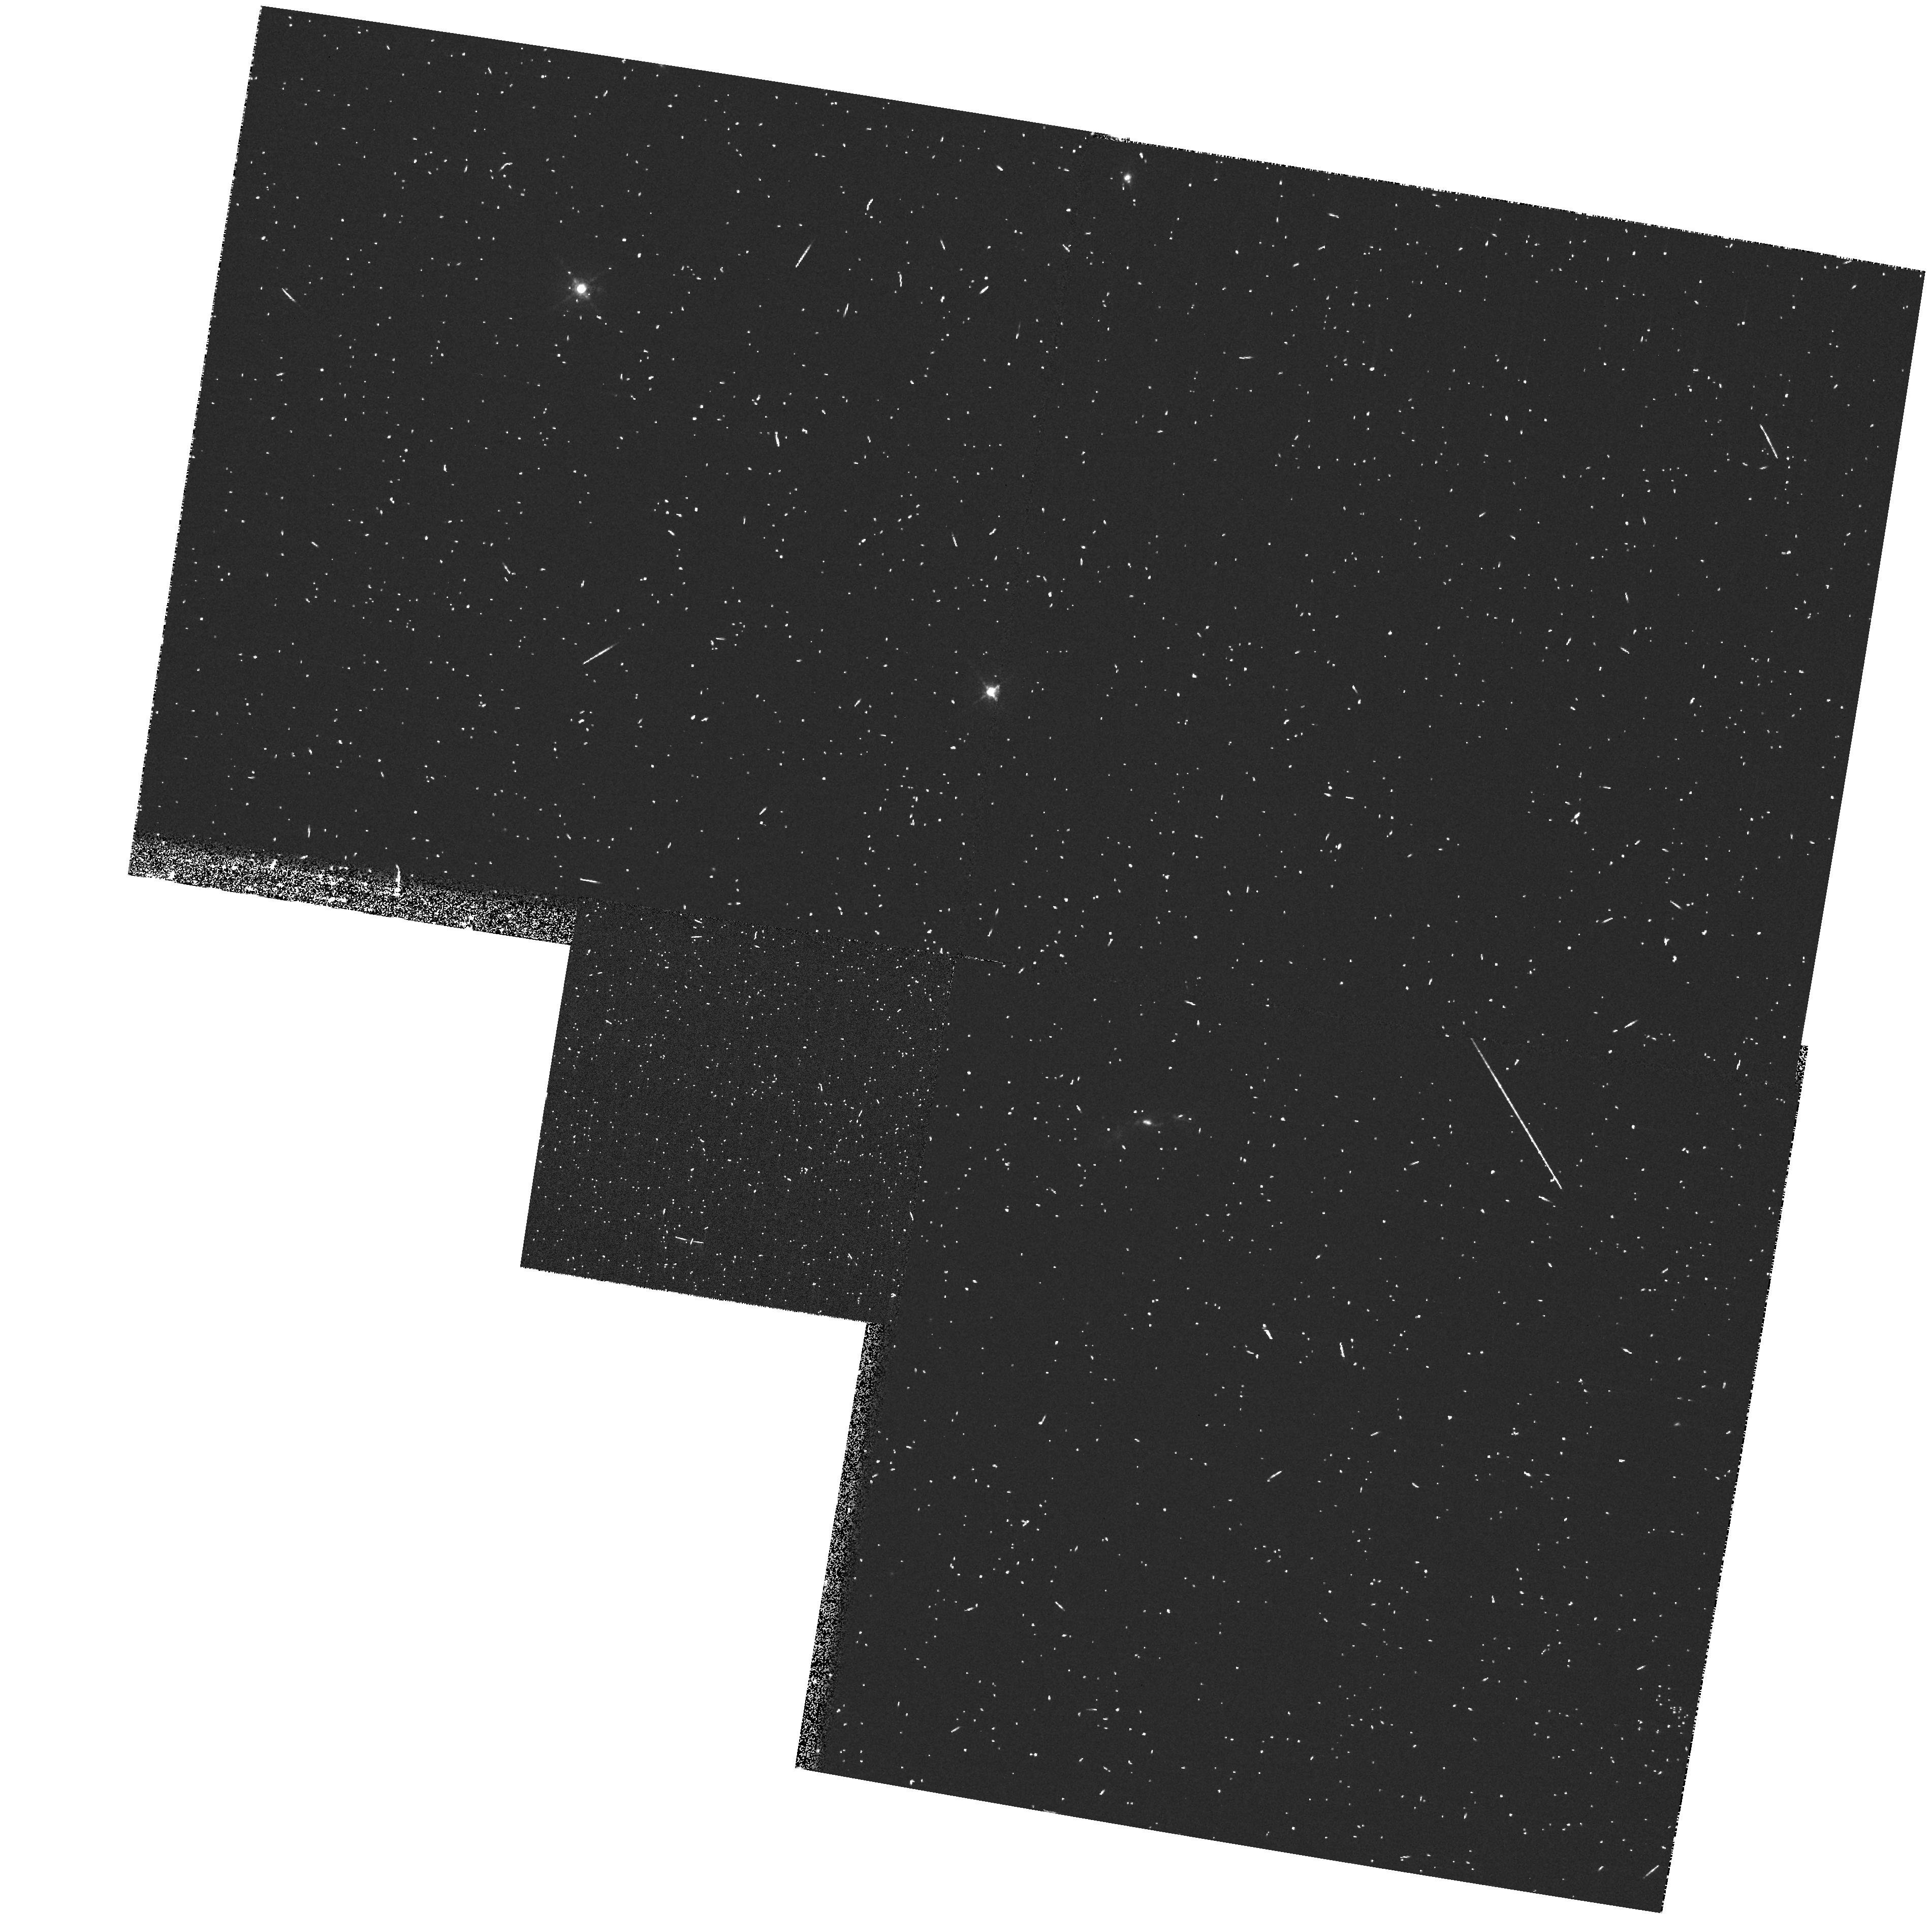
Target: 3C171. Instrument: WFPC2/PC. Filter: FR680P15. Exposure: 8 min. Observation ID: u454010ar

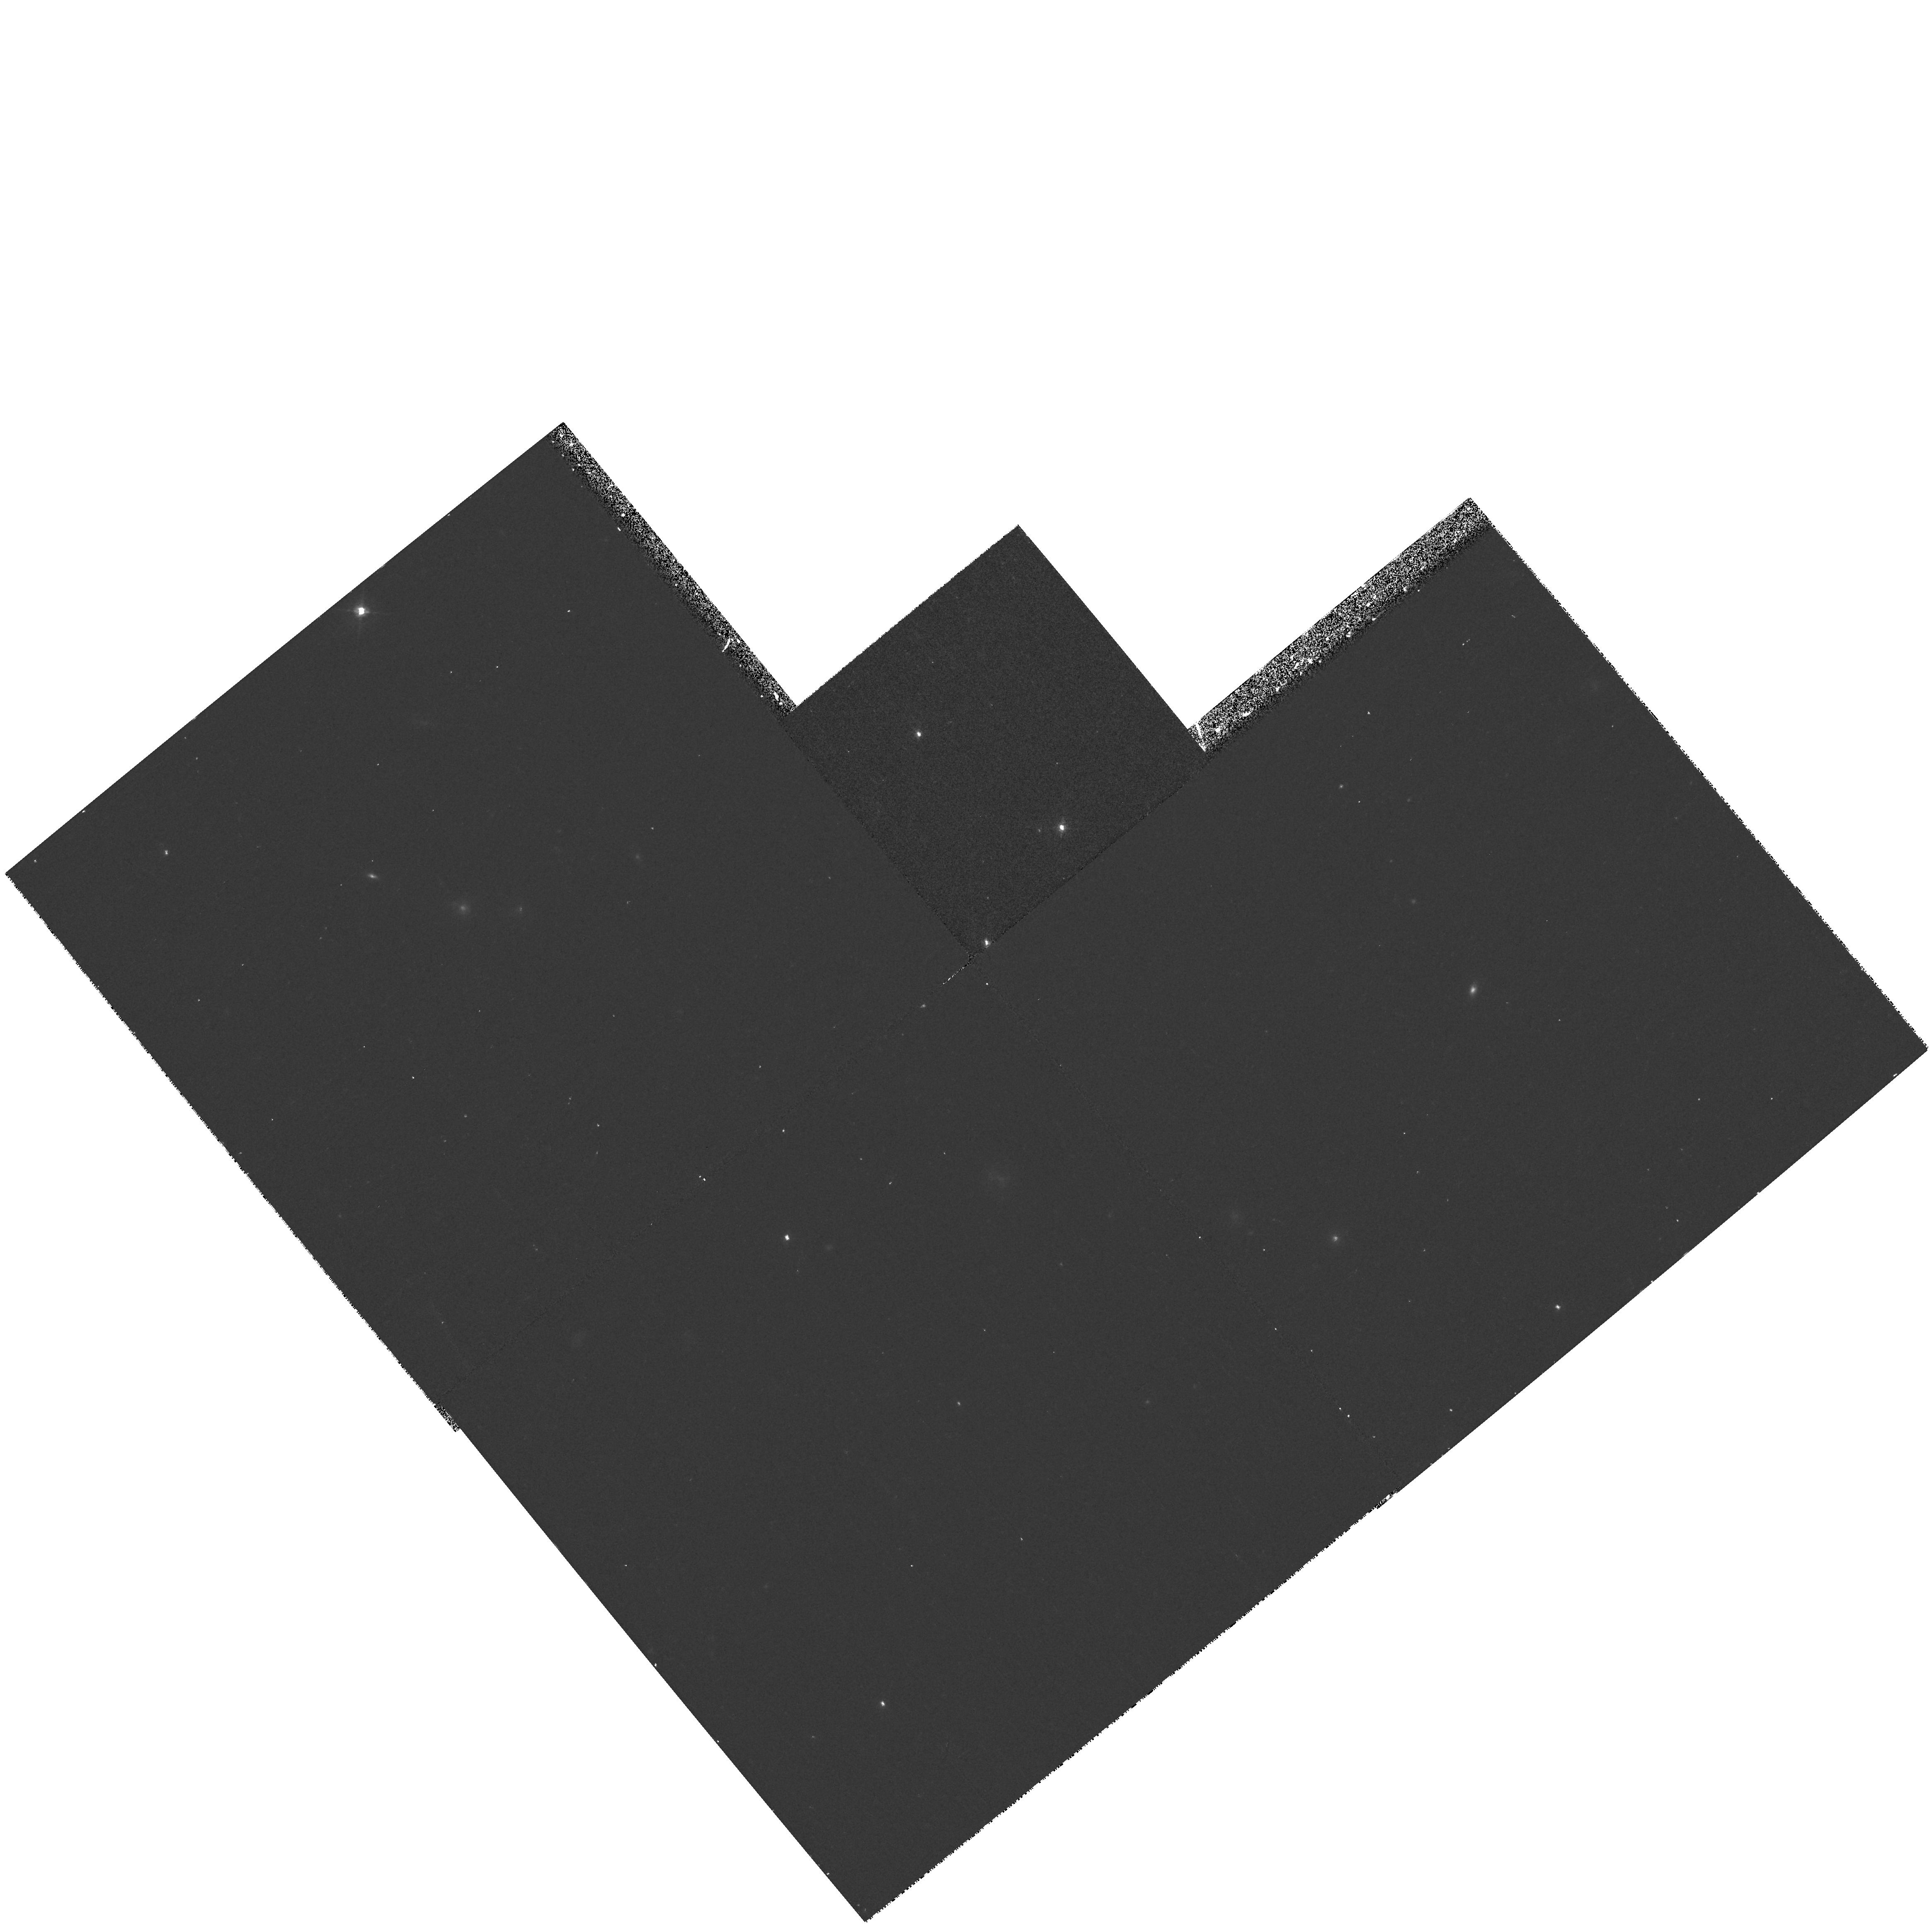
Target: PKS2250-41. Instrument: WFPC2/PC. Filter: F547M. Exposure: 17 min. Observation ID: hst_6657_02_wfpc2_pc_f547m_u45402

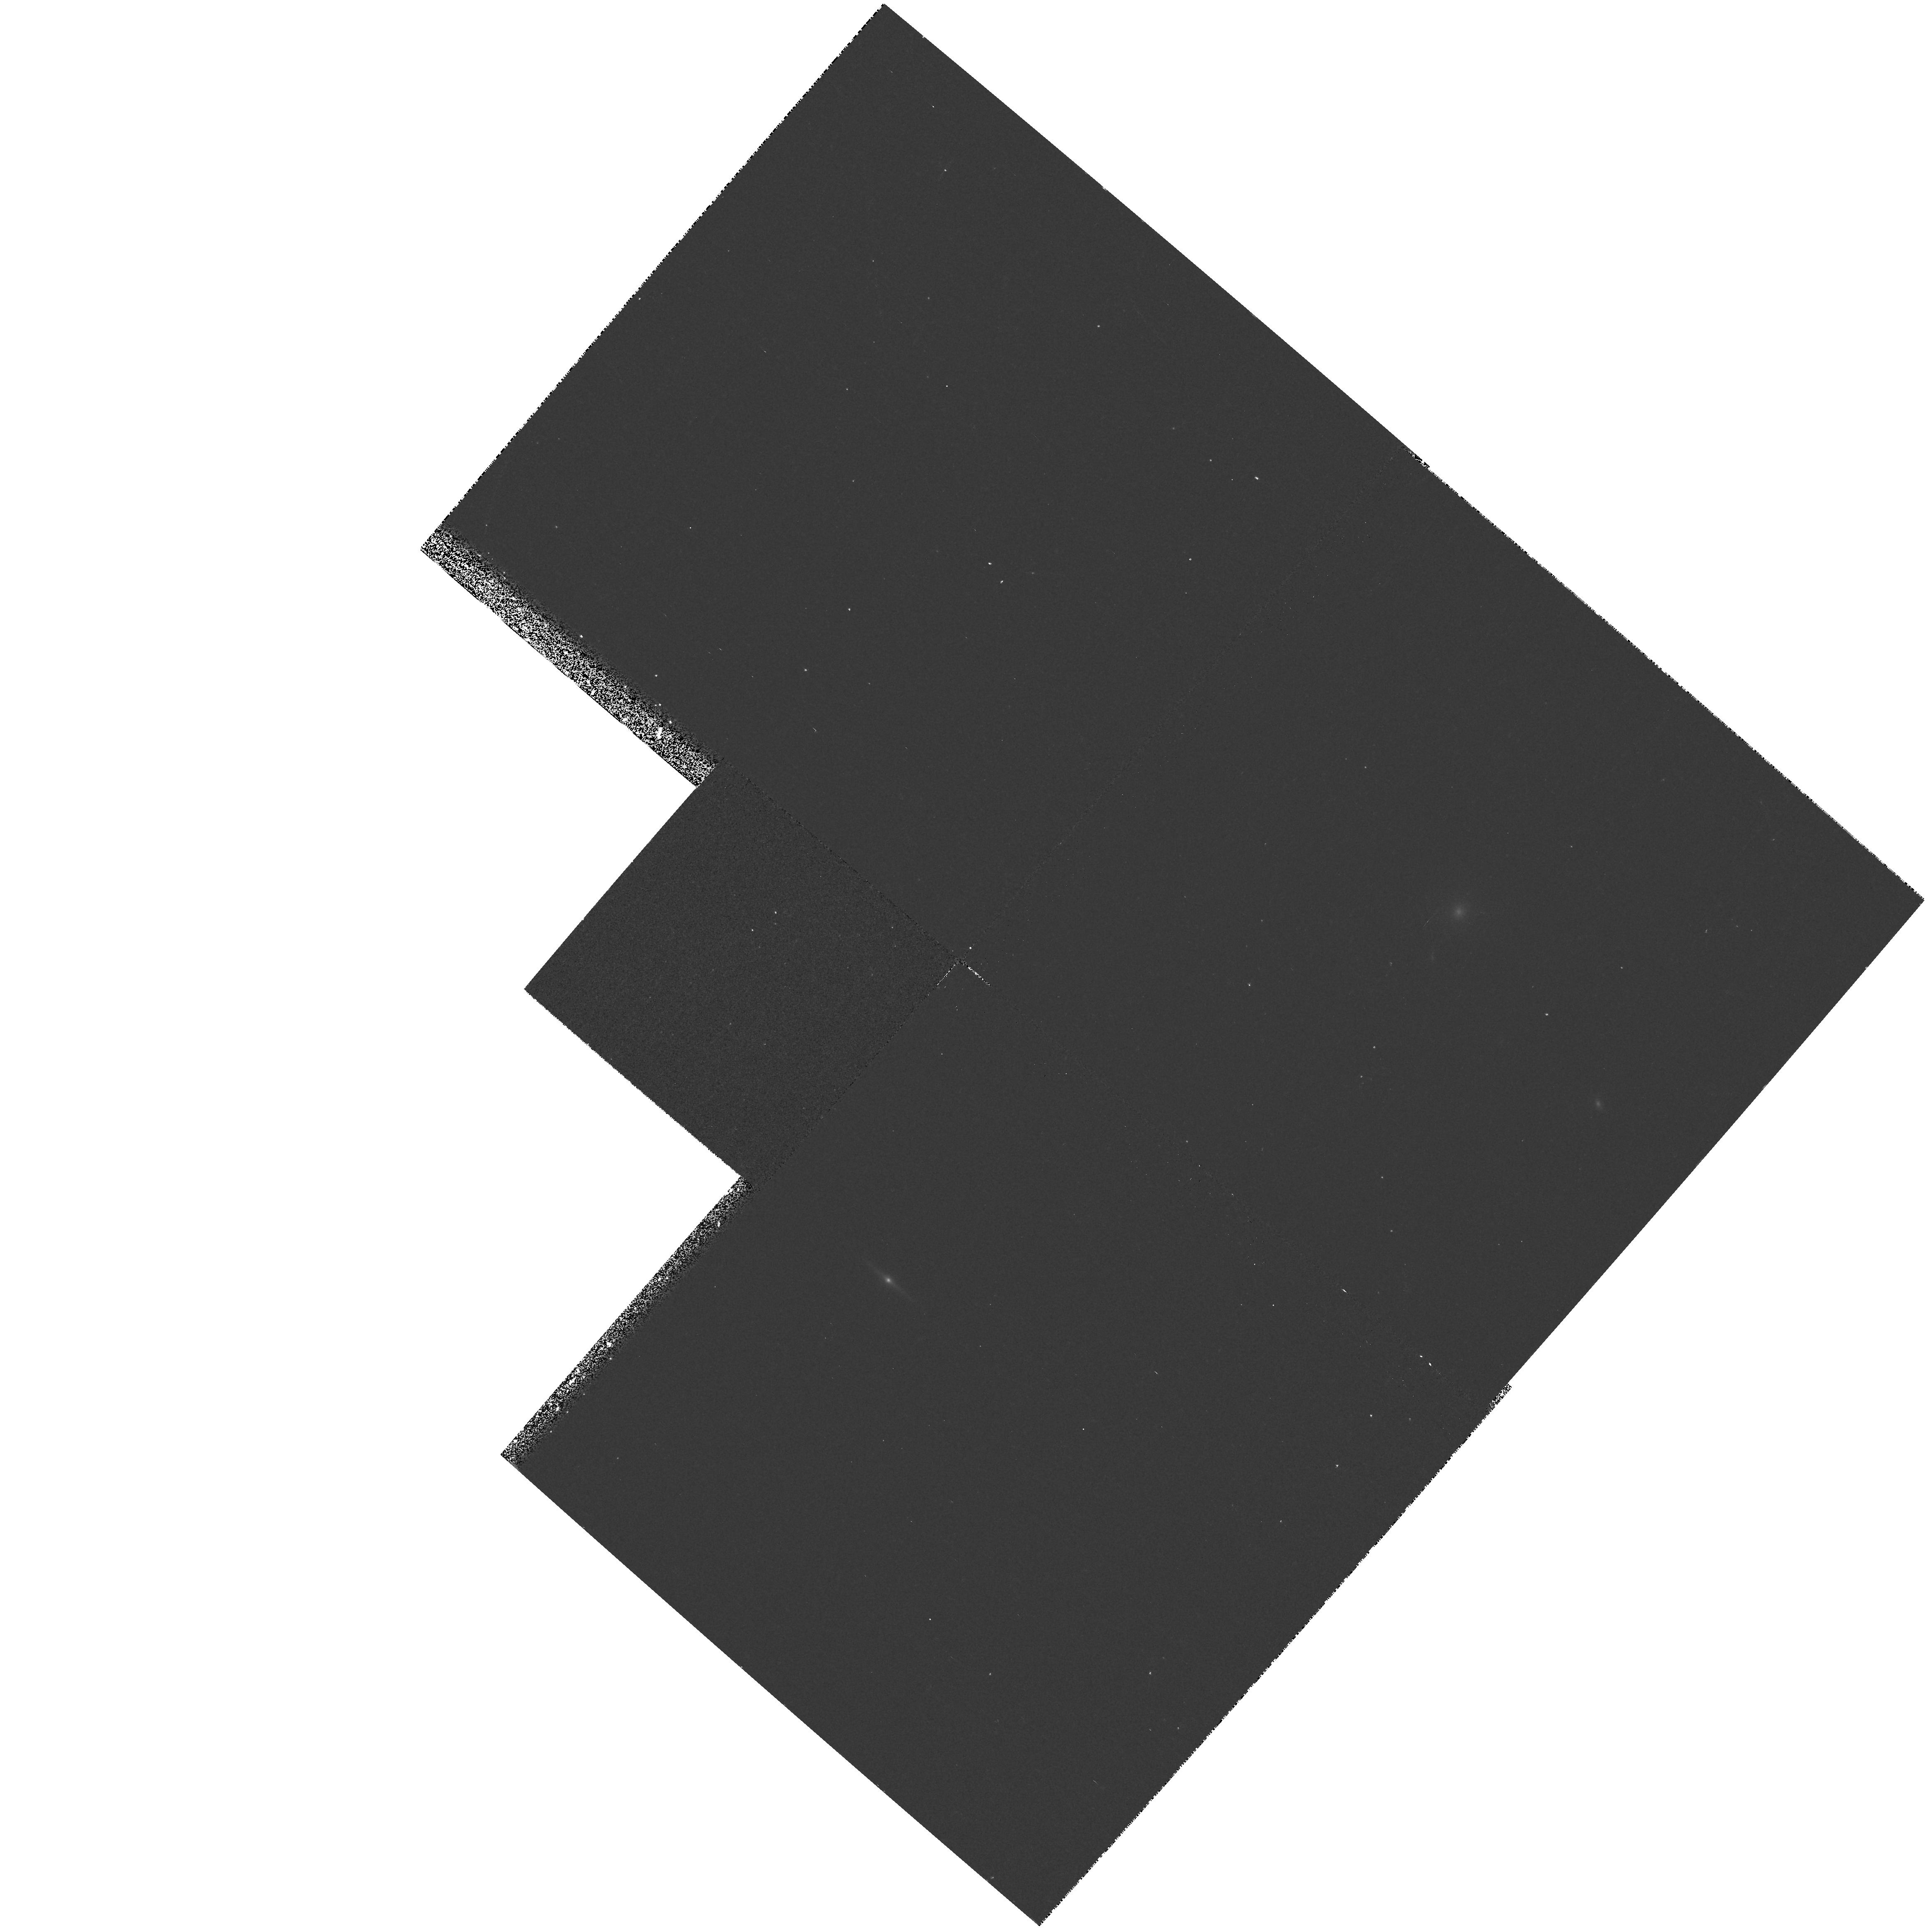
Target: 3C277.3. Instrument: WFPC2/PC. Filter: F467M. Exposure: 17 min. Observation ID: hst_6657_03_wfpc2_pc_f467m_u45403

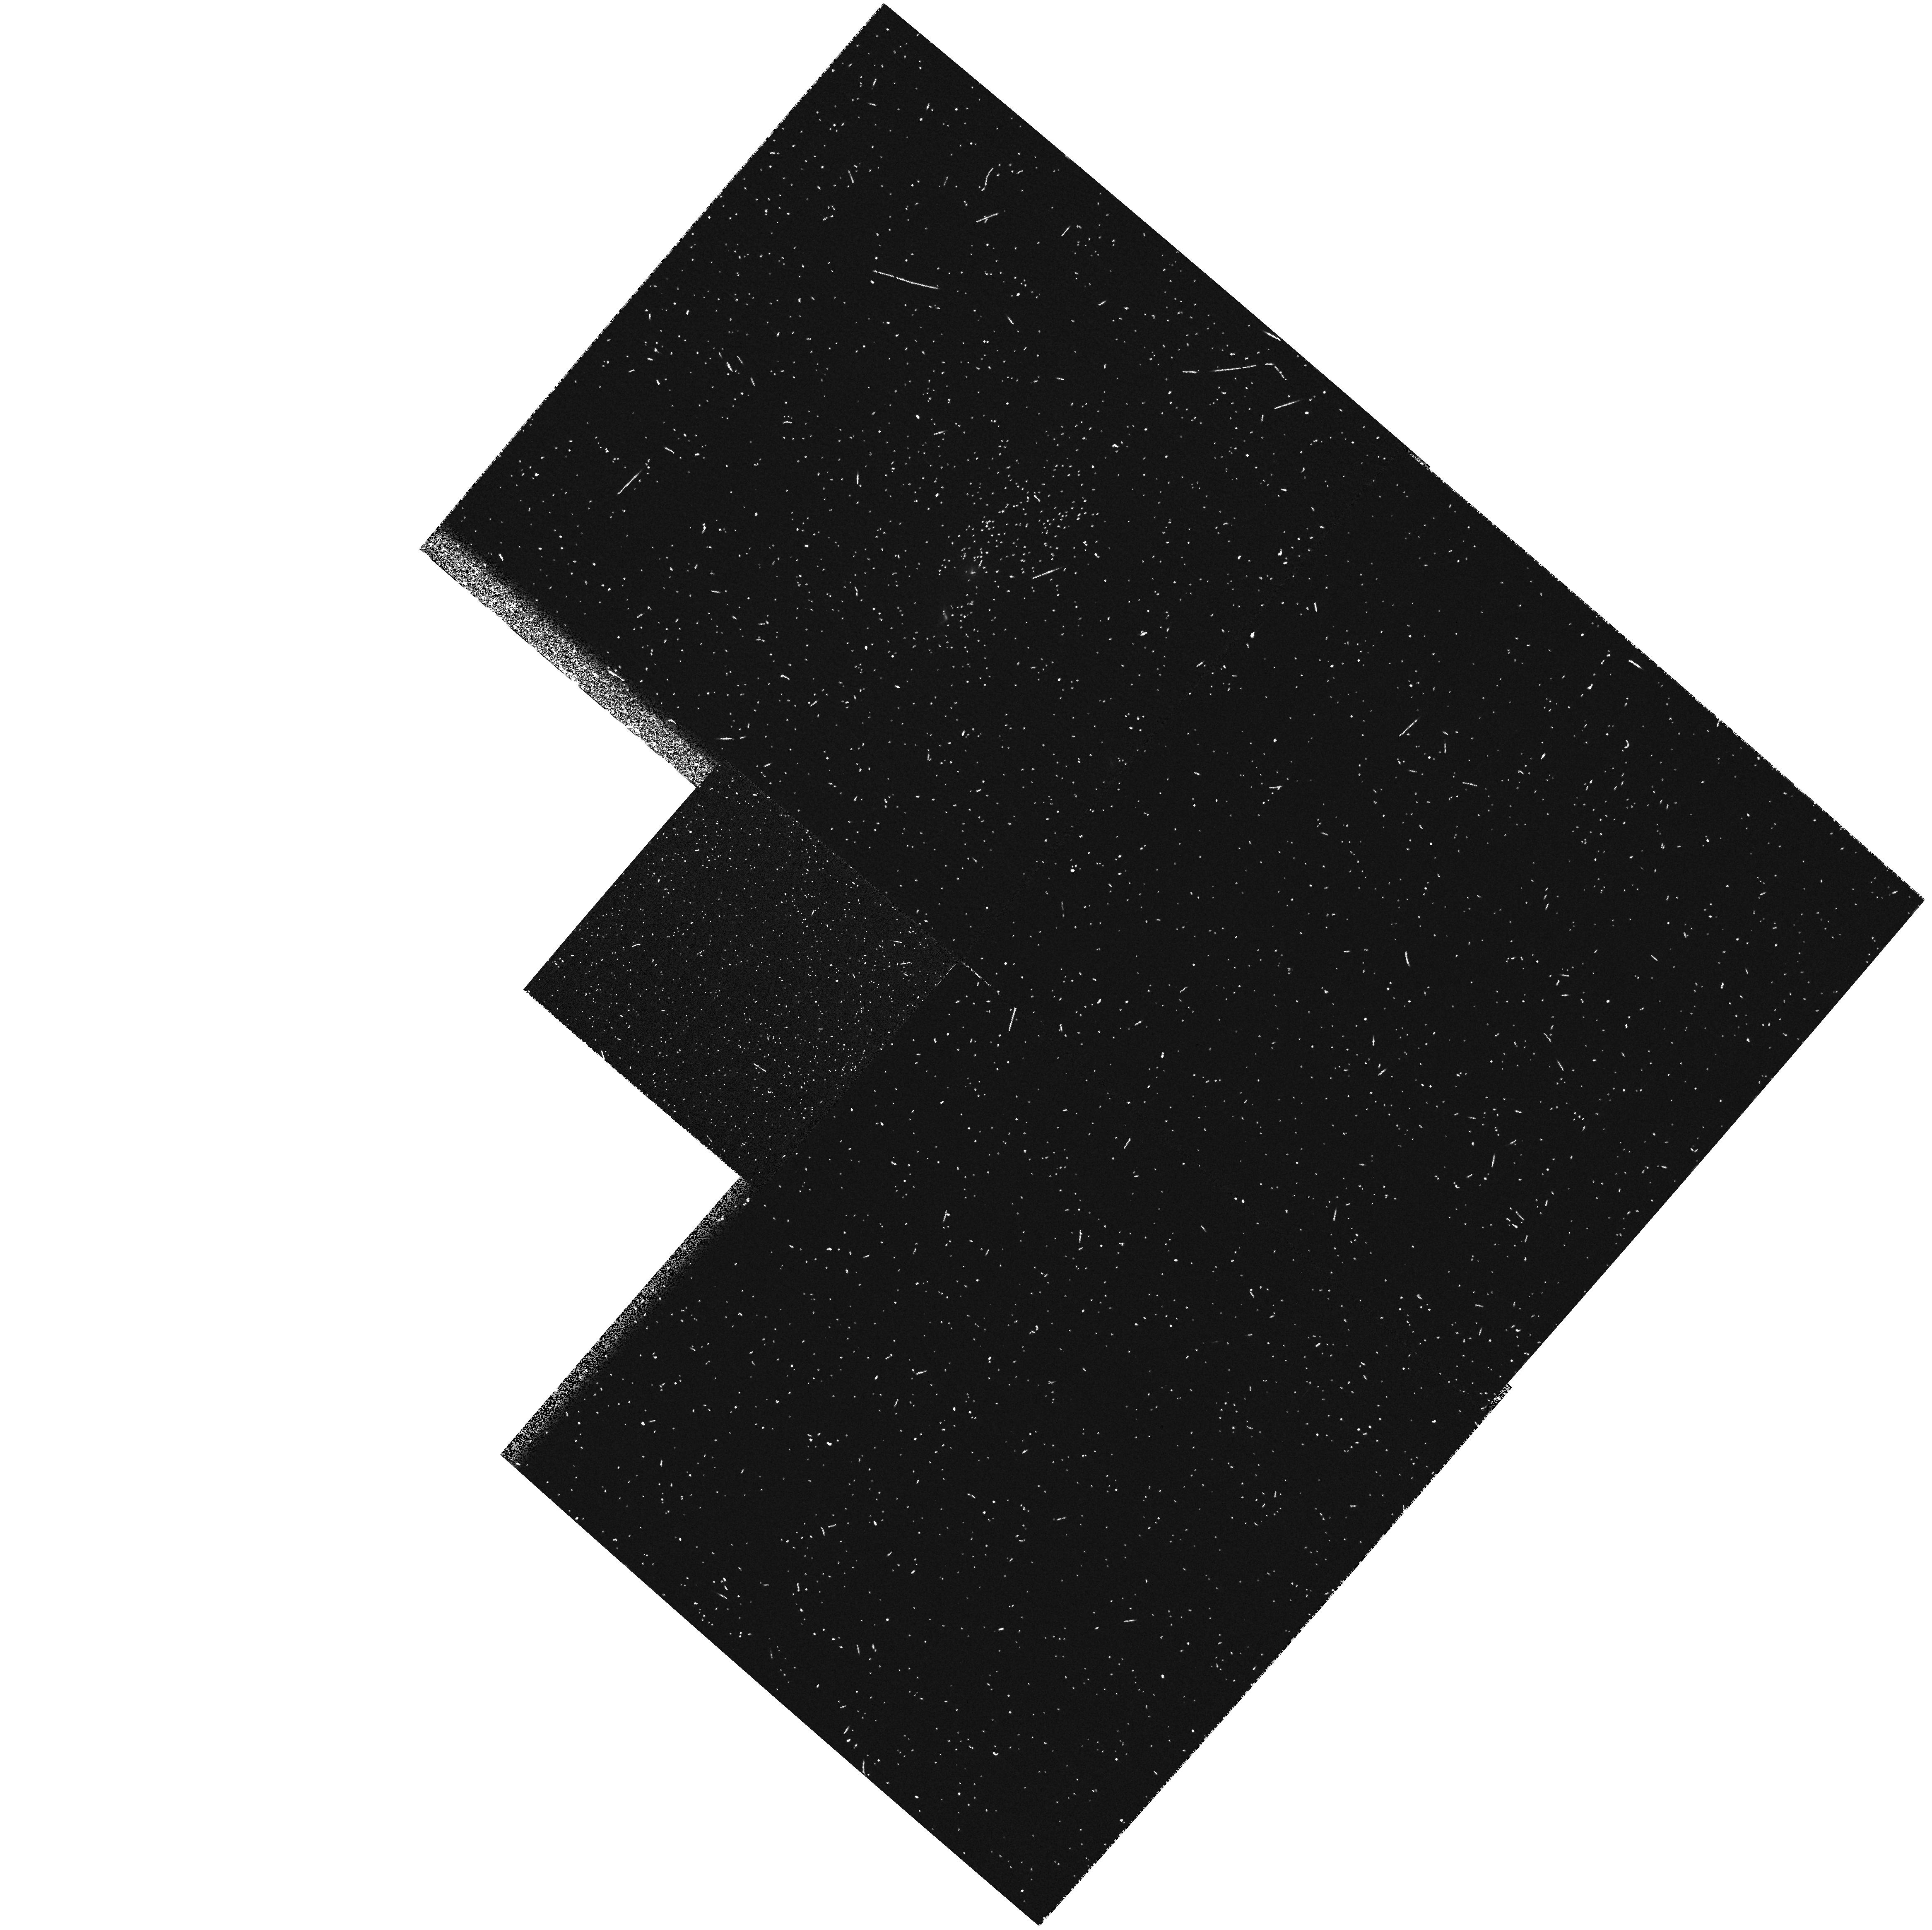
Target: 3C277.3. Instrument: WFPC2/PC. Filter: FR533N. Exposure: 8 min. Observation ID: u4540305m

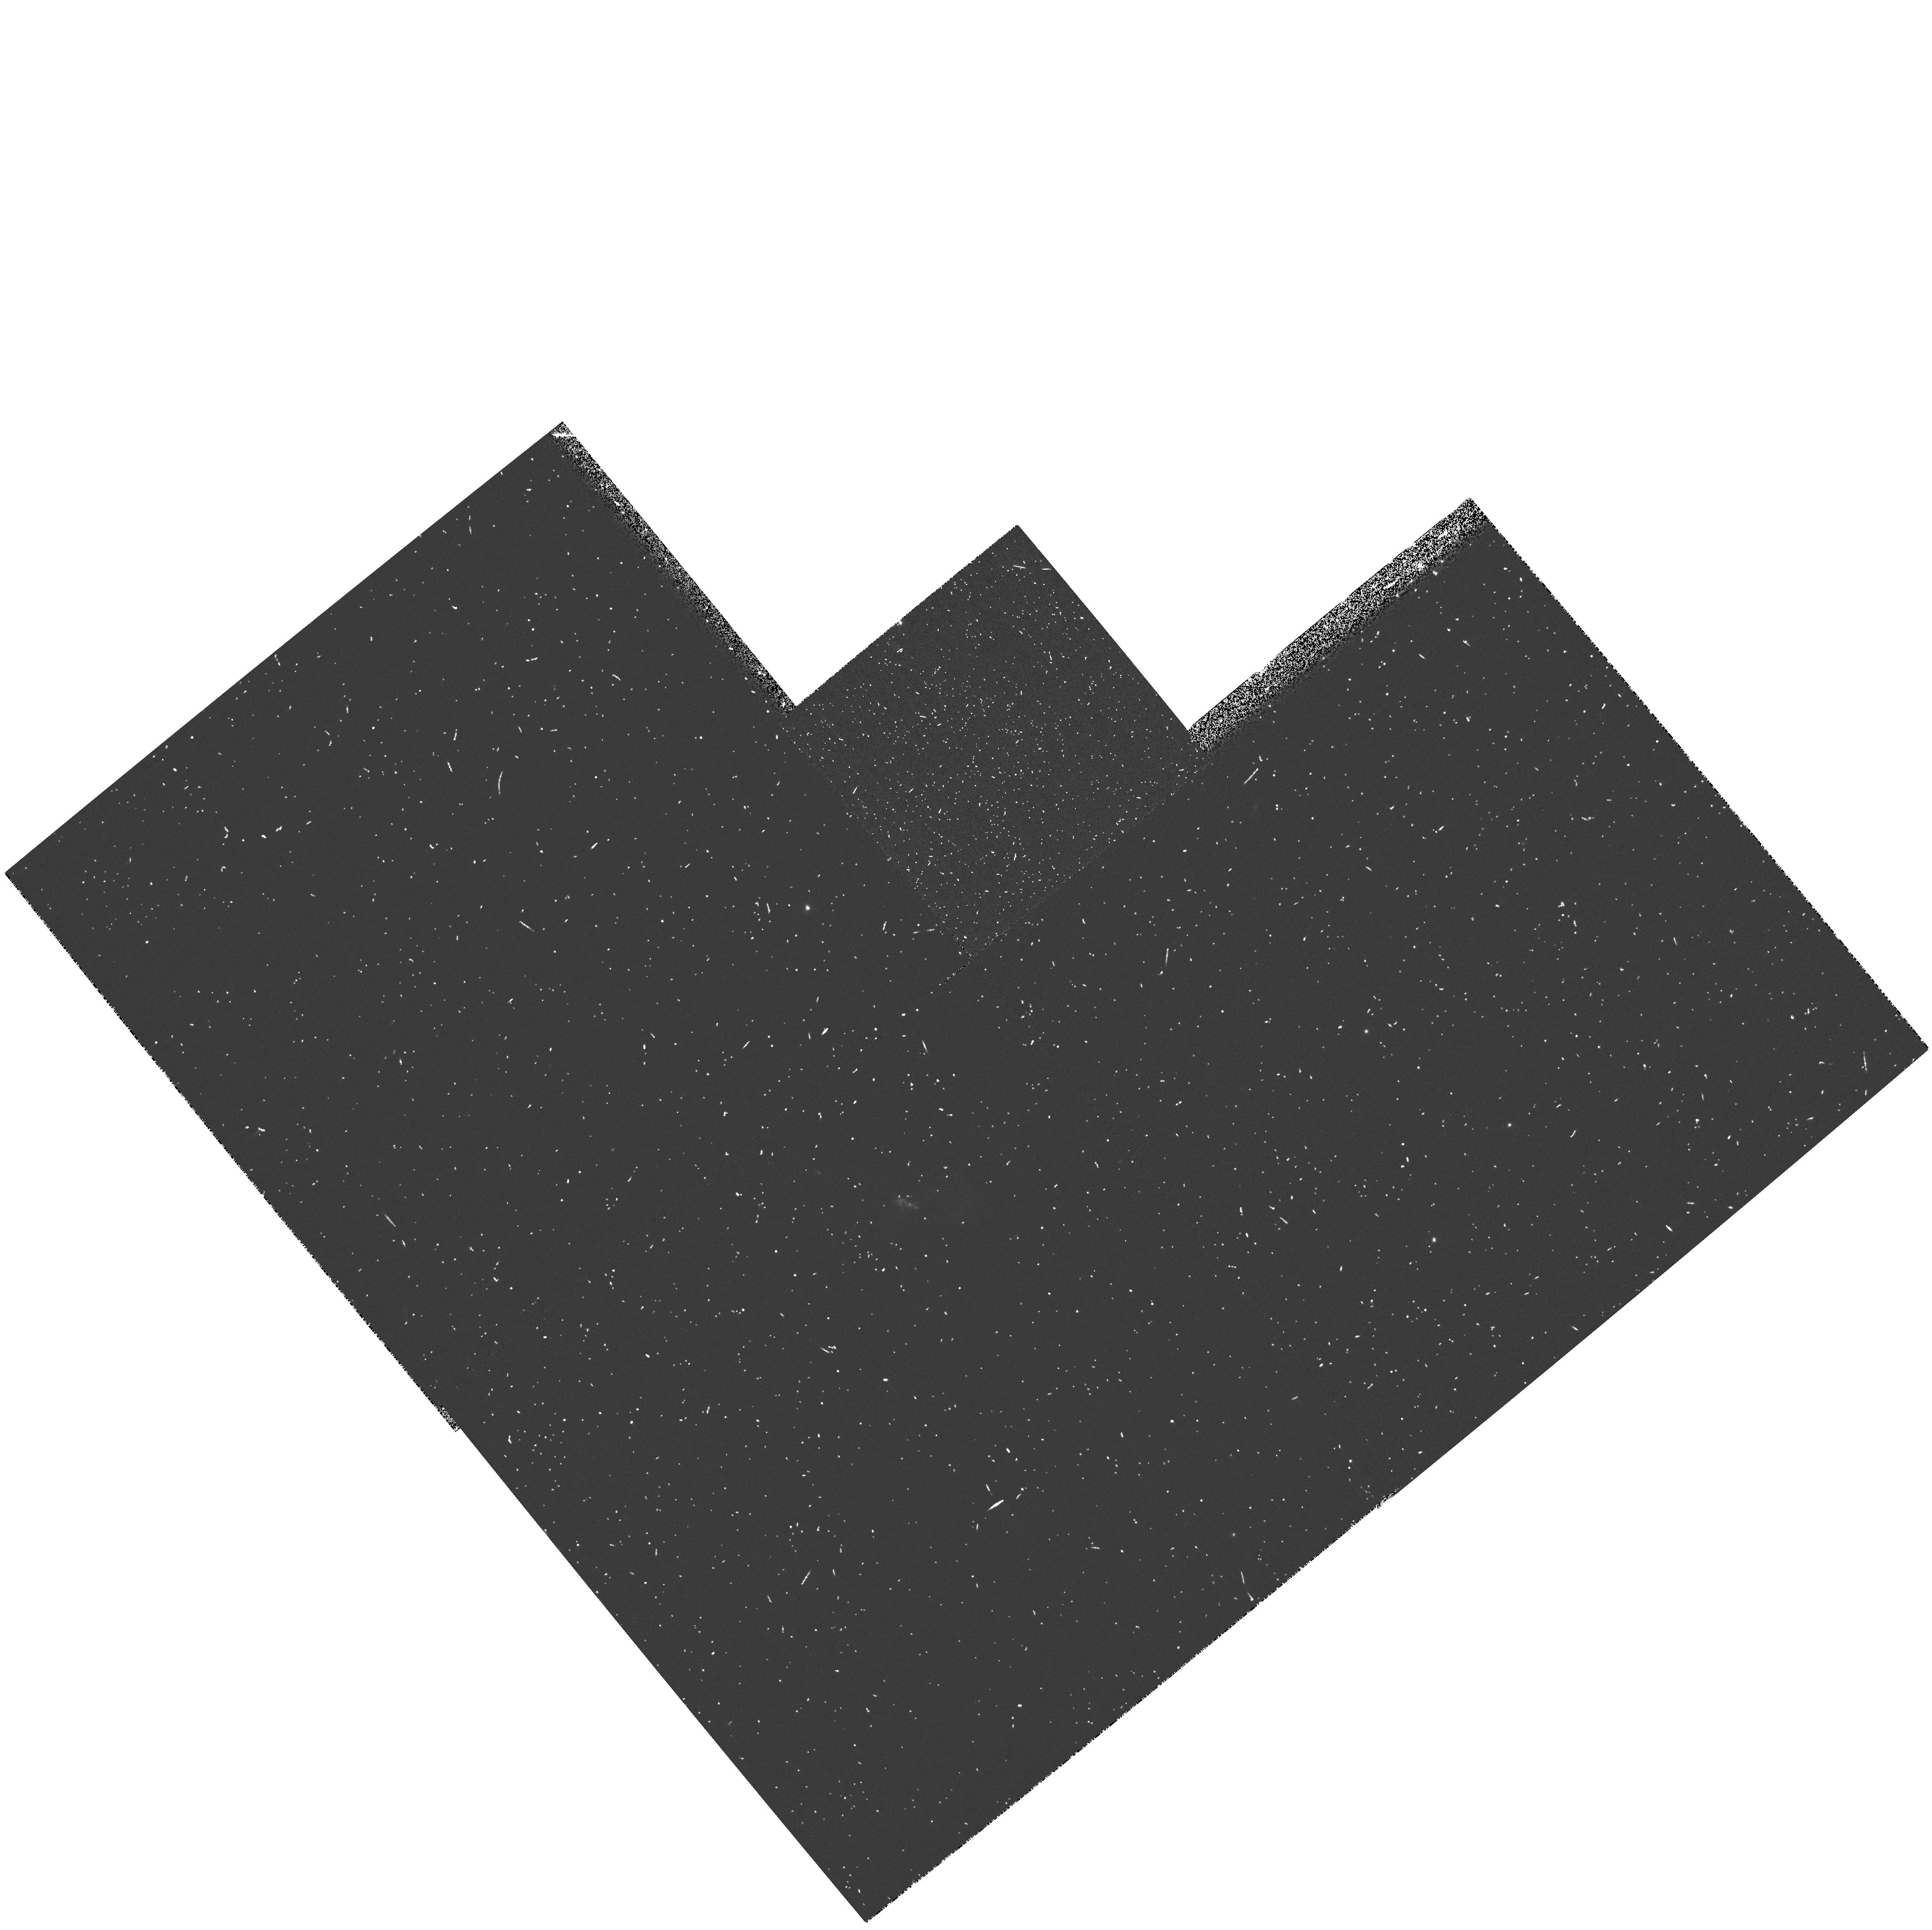
Target: PKS2250-41. Instrument: WFPC2/PC. Filter: FR680N. Exposure: 8 min. Observation ID: u4540209r

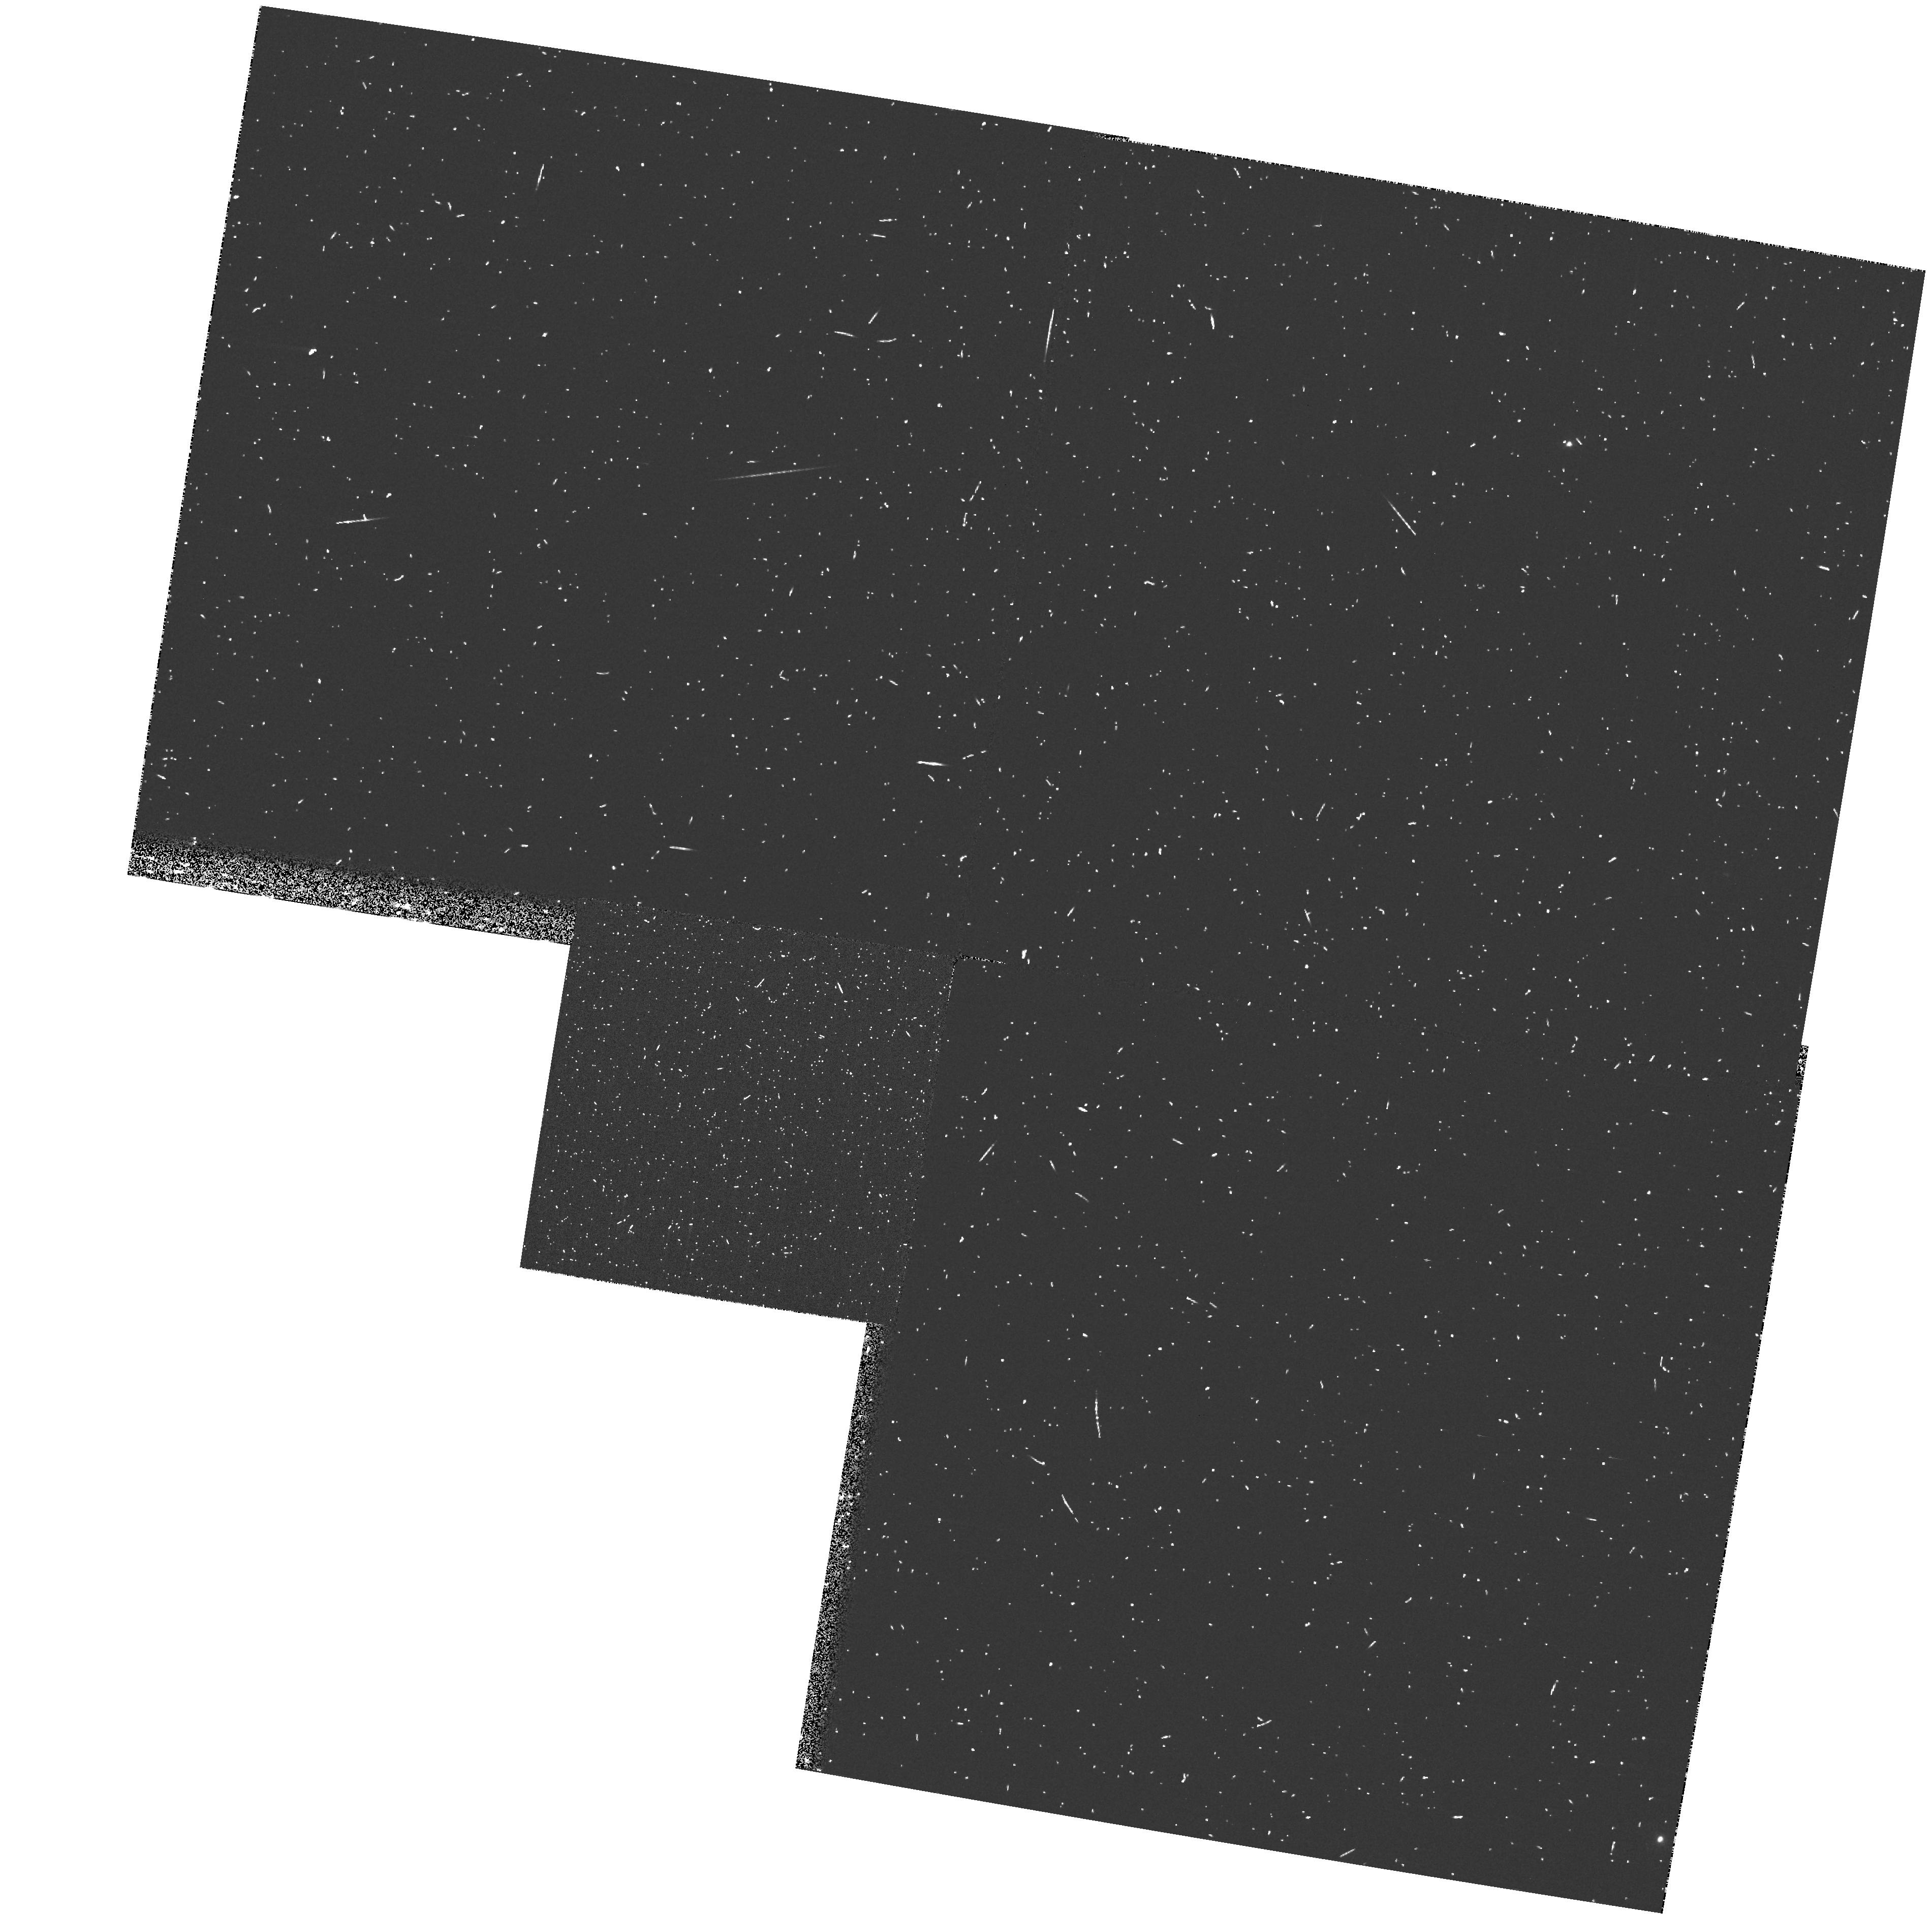
Target: 3C171. Instrument: WFPC2/PC. Filter: FR418N. Exposure: 8 min. Observation ID: u4540103r

Resolving the Shocks in Powerful Radio Galaxies (PI: Tadhunter, Clive N.)

It is clear that jet/cloud interactions play an important role in defining the morphology, kinematics and ionization of the extended gas in active galaxies, we are still far from understanding the physical mechanisms involved. Recent long-slit observations of powerful radio galaxies show clear evidence for shocks in the extended emission line regions, with complex, broad emission line profiles, and an anti-correlation between line width and ionization state. These observations provide the first indication that we have resolved the jet shocks kinematically. In order to model the jet/cloud interactions in depth it is now essential to resolve the shock structures spatially. Therefore, we apply for narrow-band imaging observations with WFPC2 on the HST to map the ionization structures in a small sample of objects in detail. The observations will be used to measure the cooling length of the shocked gas, and to investigate the spatial relationships between different kinematic components and the radio structure. In this way we will make the first stringent test of the idea that the properties of the warm emission line gas along the radio jets are determined more by jet/cloud interactions than by AGN illumination. As well as being fundamental to our general understanding of the emission line physics of active galaxies, these are key observations for understanding the alignment effect in